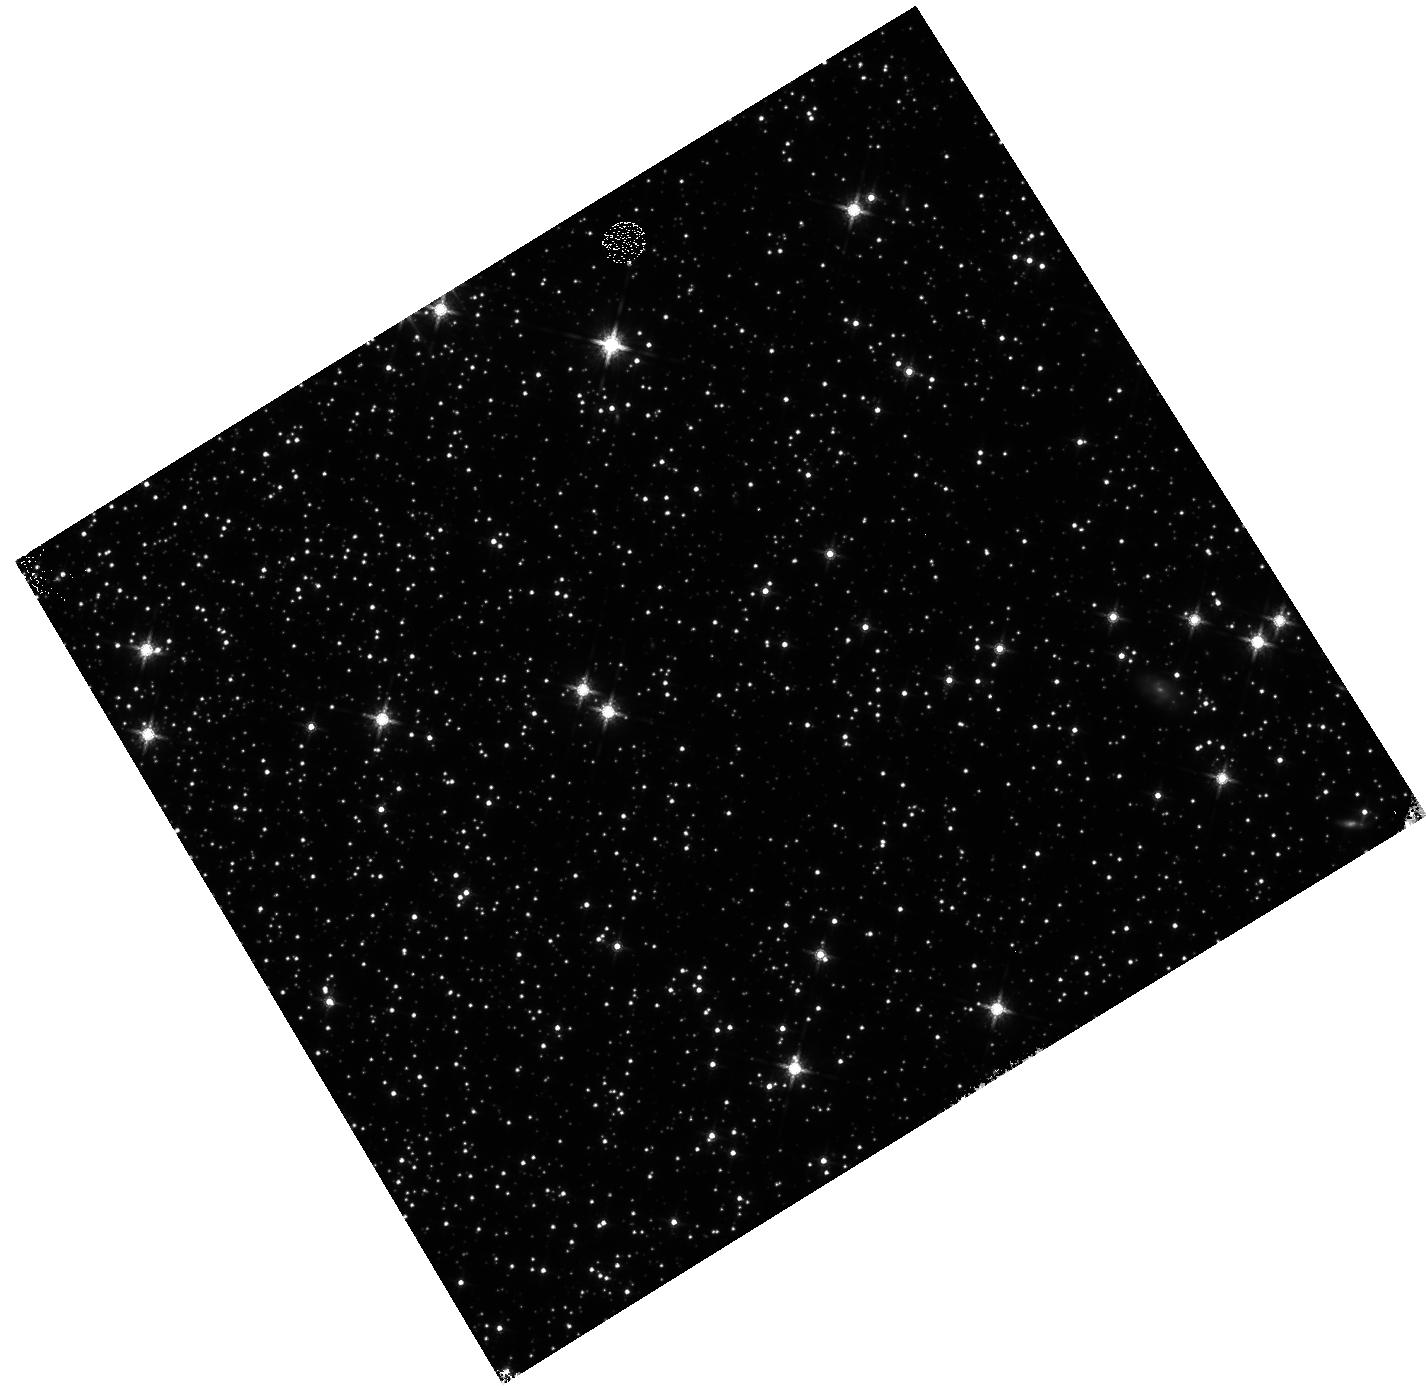
Target: 47TUC. Instrument: WFC3/IR. Filter: F160W. Exposure: 9 min. Observation ID: hst_12352_23_wfc3_ir_f160w_ibmg23

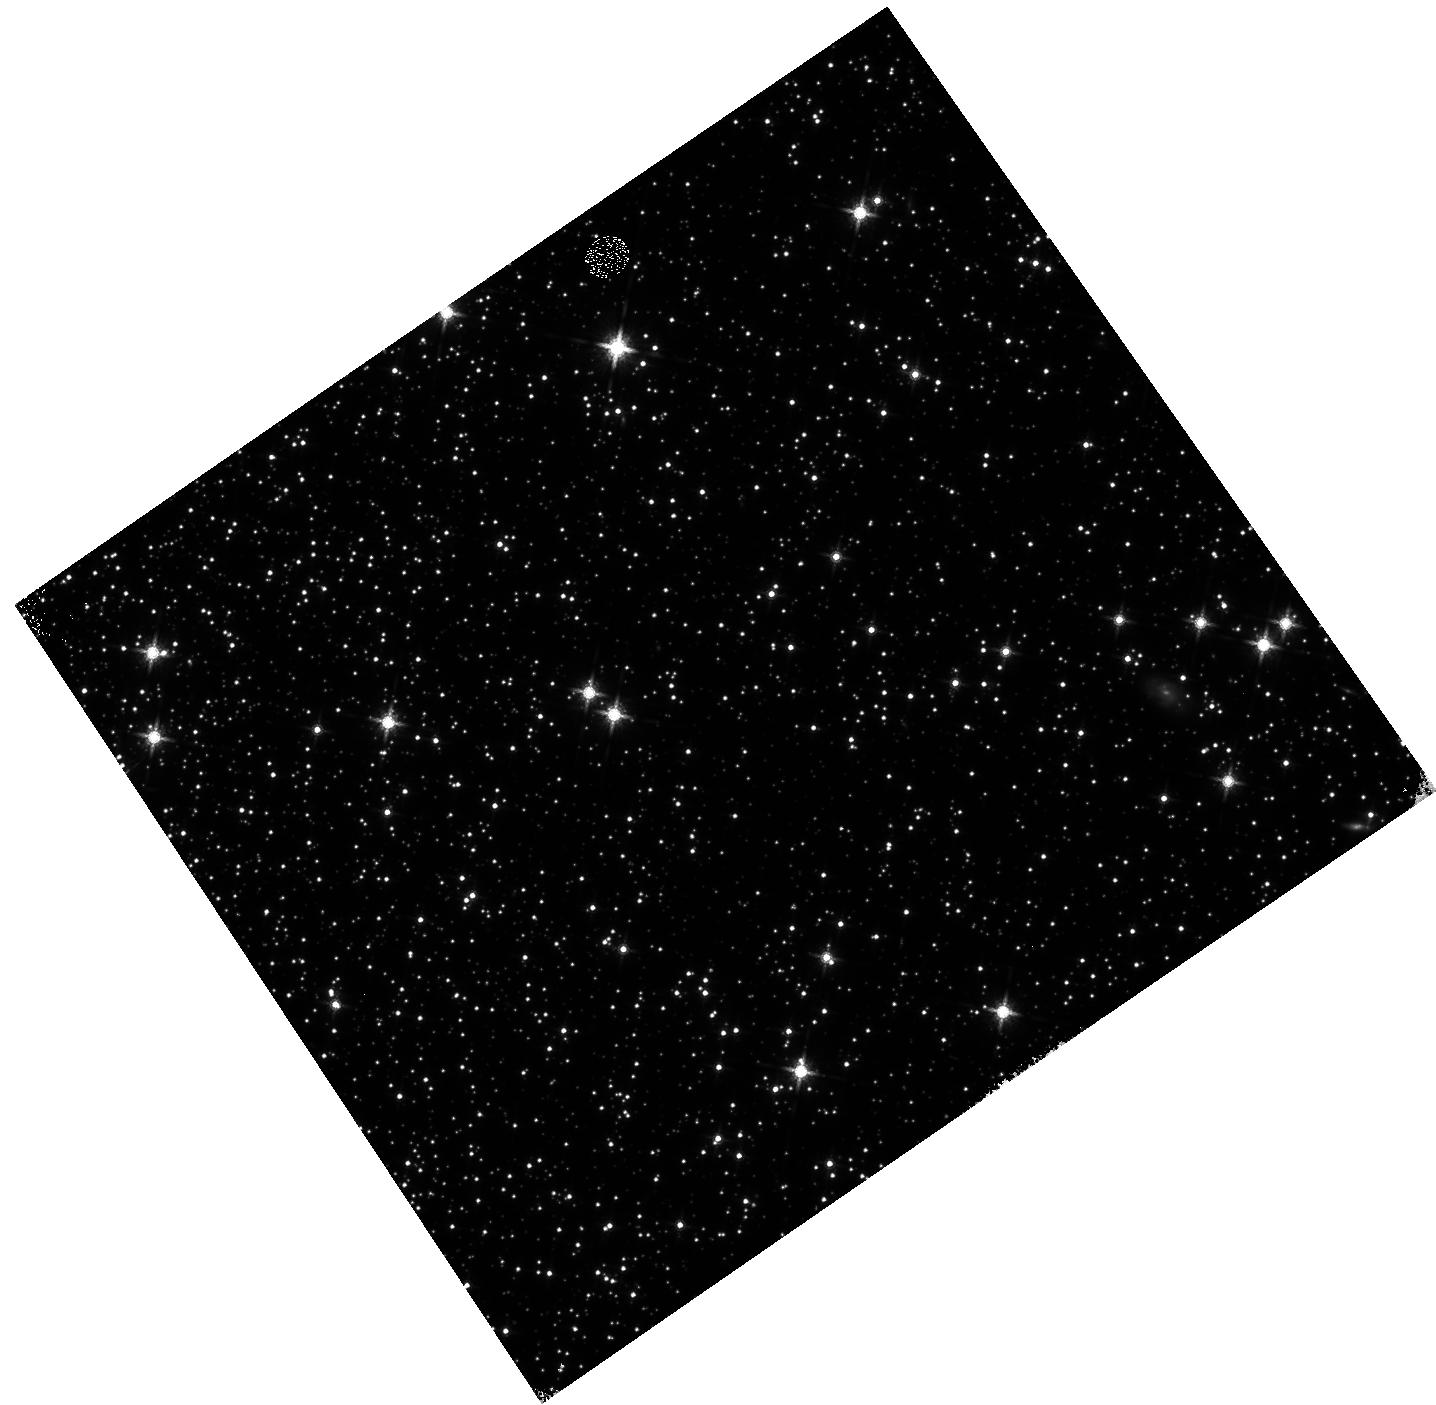
Target: 47TUC. Instrument: WFC3/IR. Filter: F160W. Exposure: 9 min. Observation ID: hst_12352_24_wfc3_ir_f160w_ibmg24

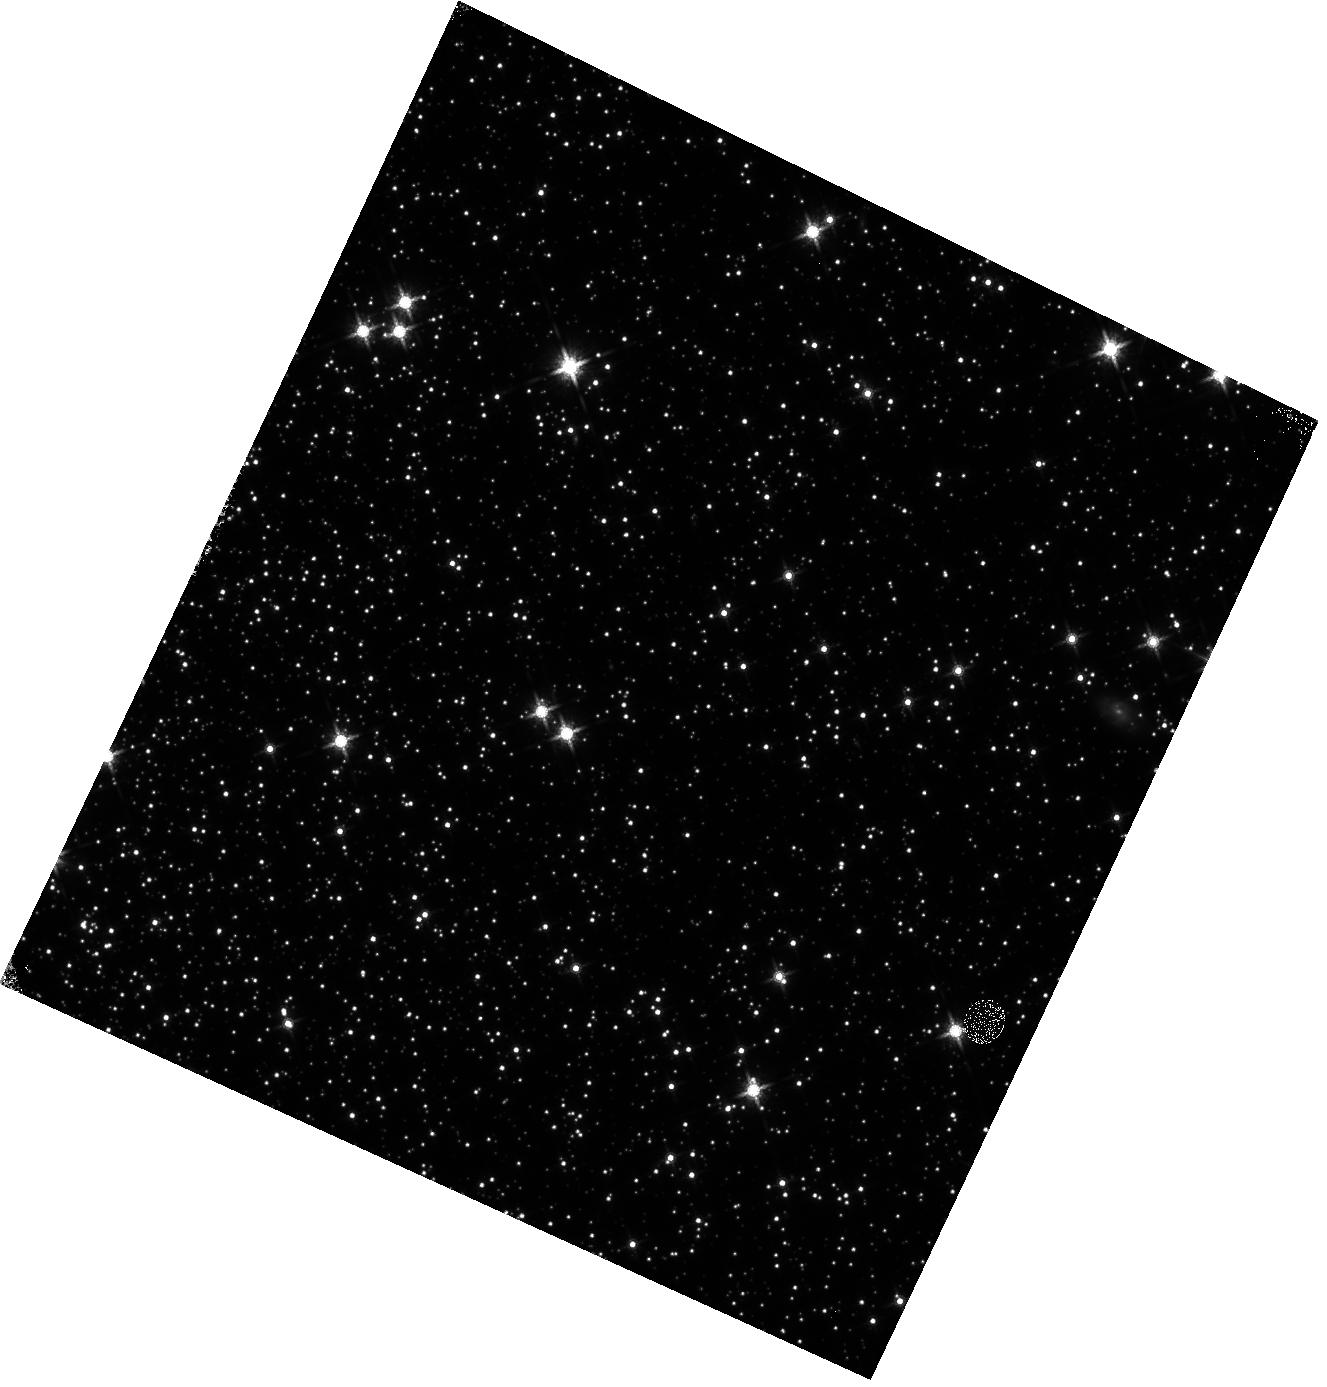
Target: 47TUC. Instrument: WFC3/IR. Filter: F160W. Exposure: 9 min. Observation ID: hst_12352_21_wfc3_ir_f160w_ibmg21

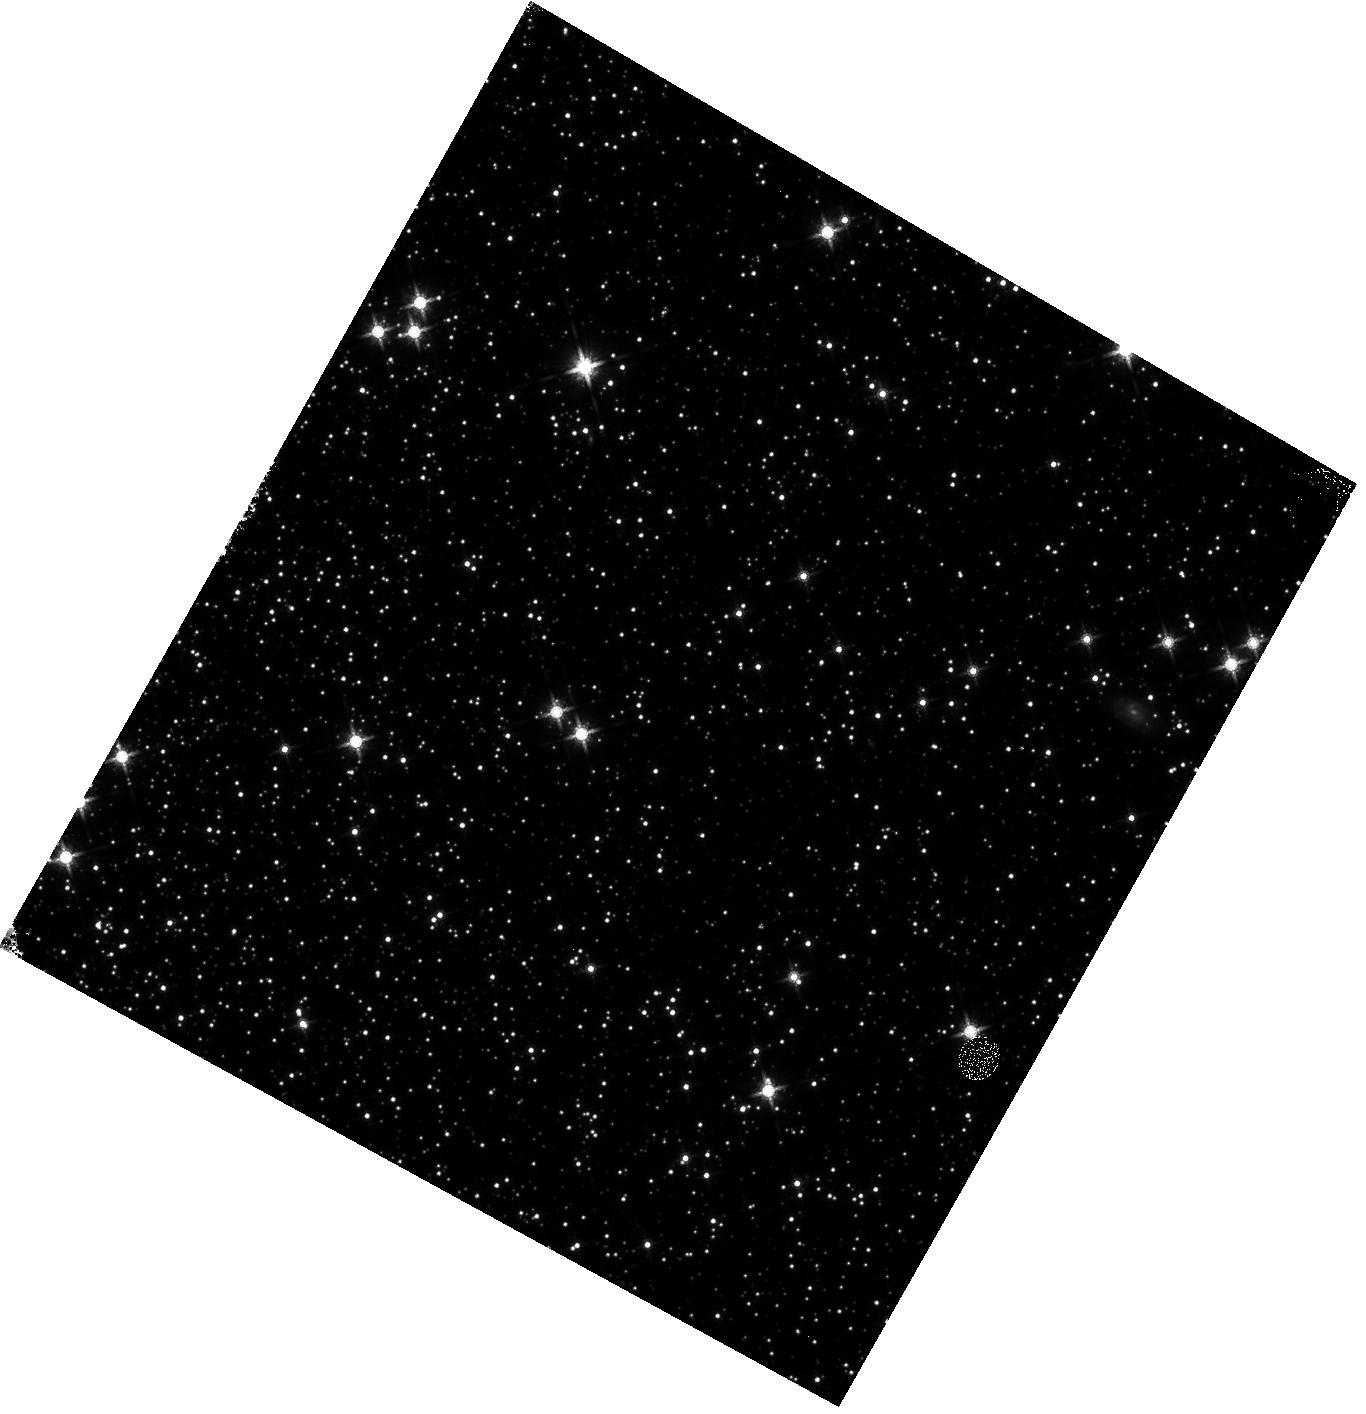
Target: 47TUC. Instrument: WFC3/IR. Filter: F160W. Exposure: 11 min. Observation ID: hst_12352_22_wfc3_ir_f160w_ibmg22

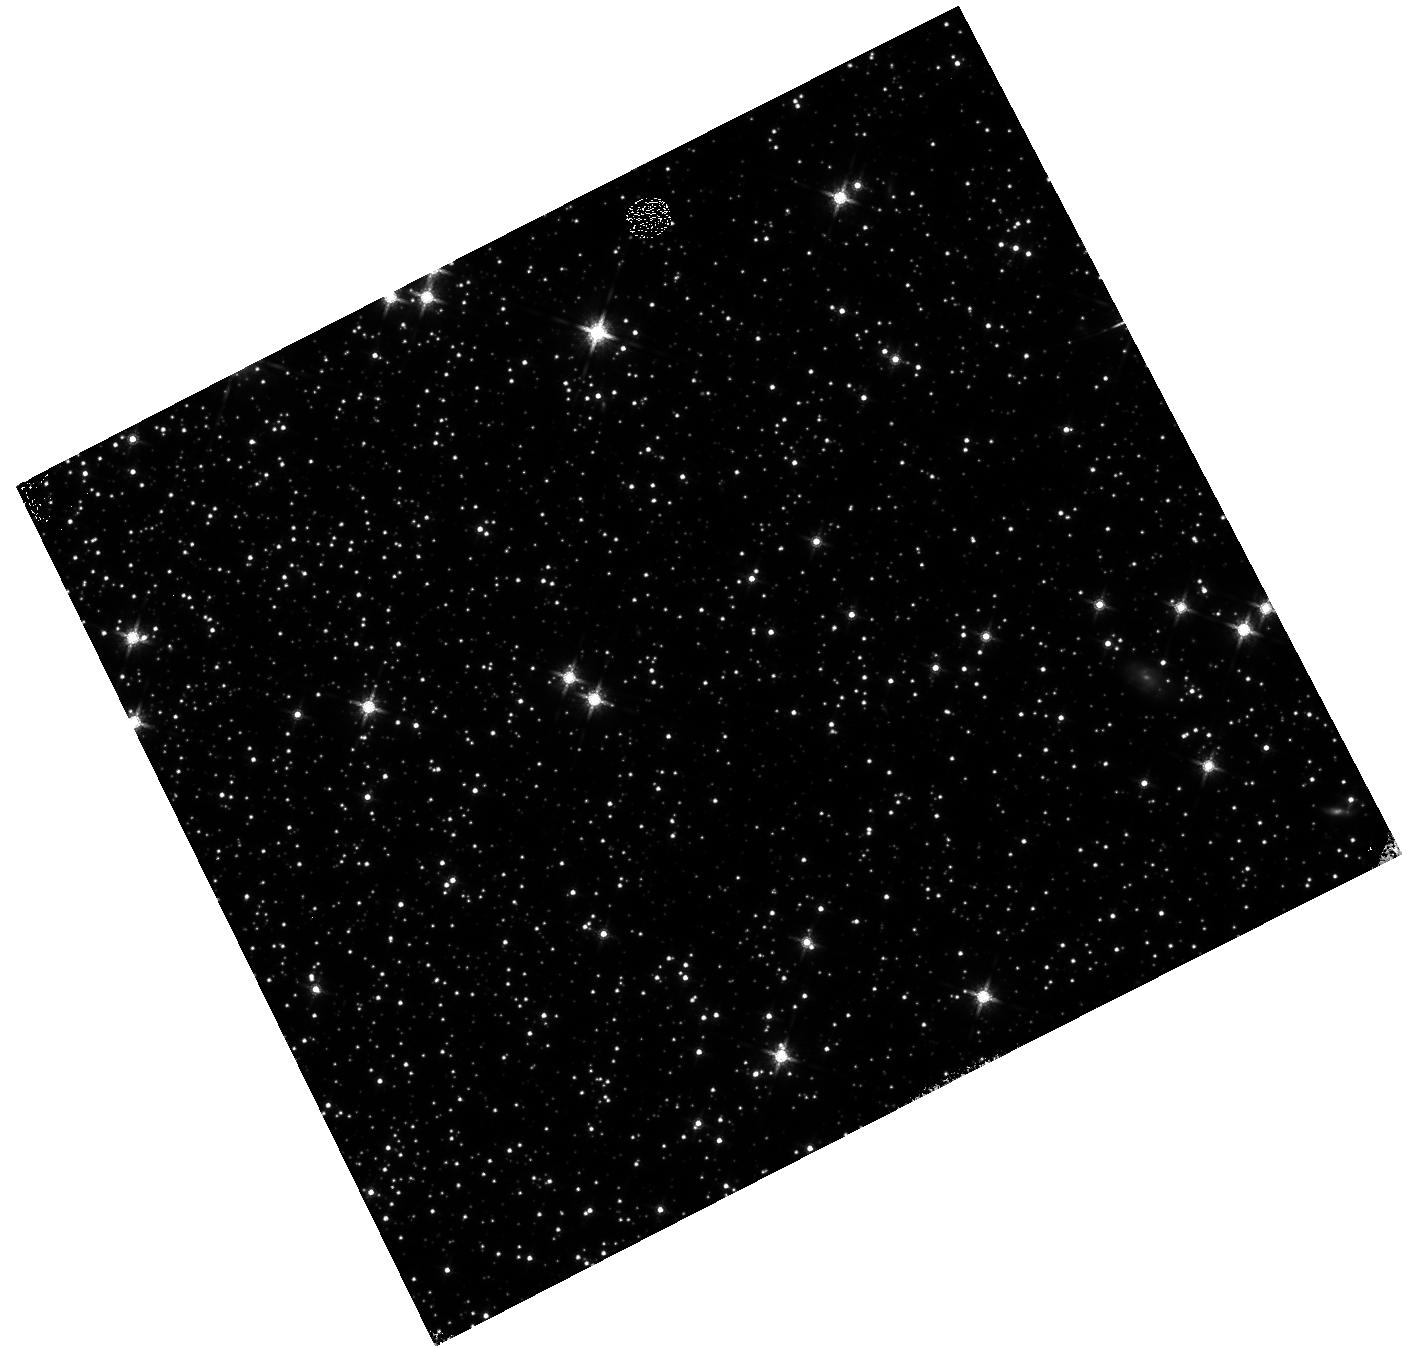
Target: 47TUC. Instrument: WFC3/IR. Filter: F160W. Exposure: 11 min. Observation ID: hst_12352_25_wfc3_ir_f160w_ibmg25

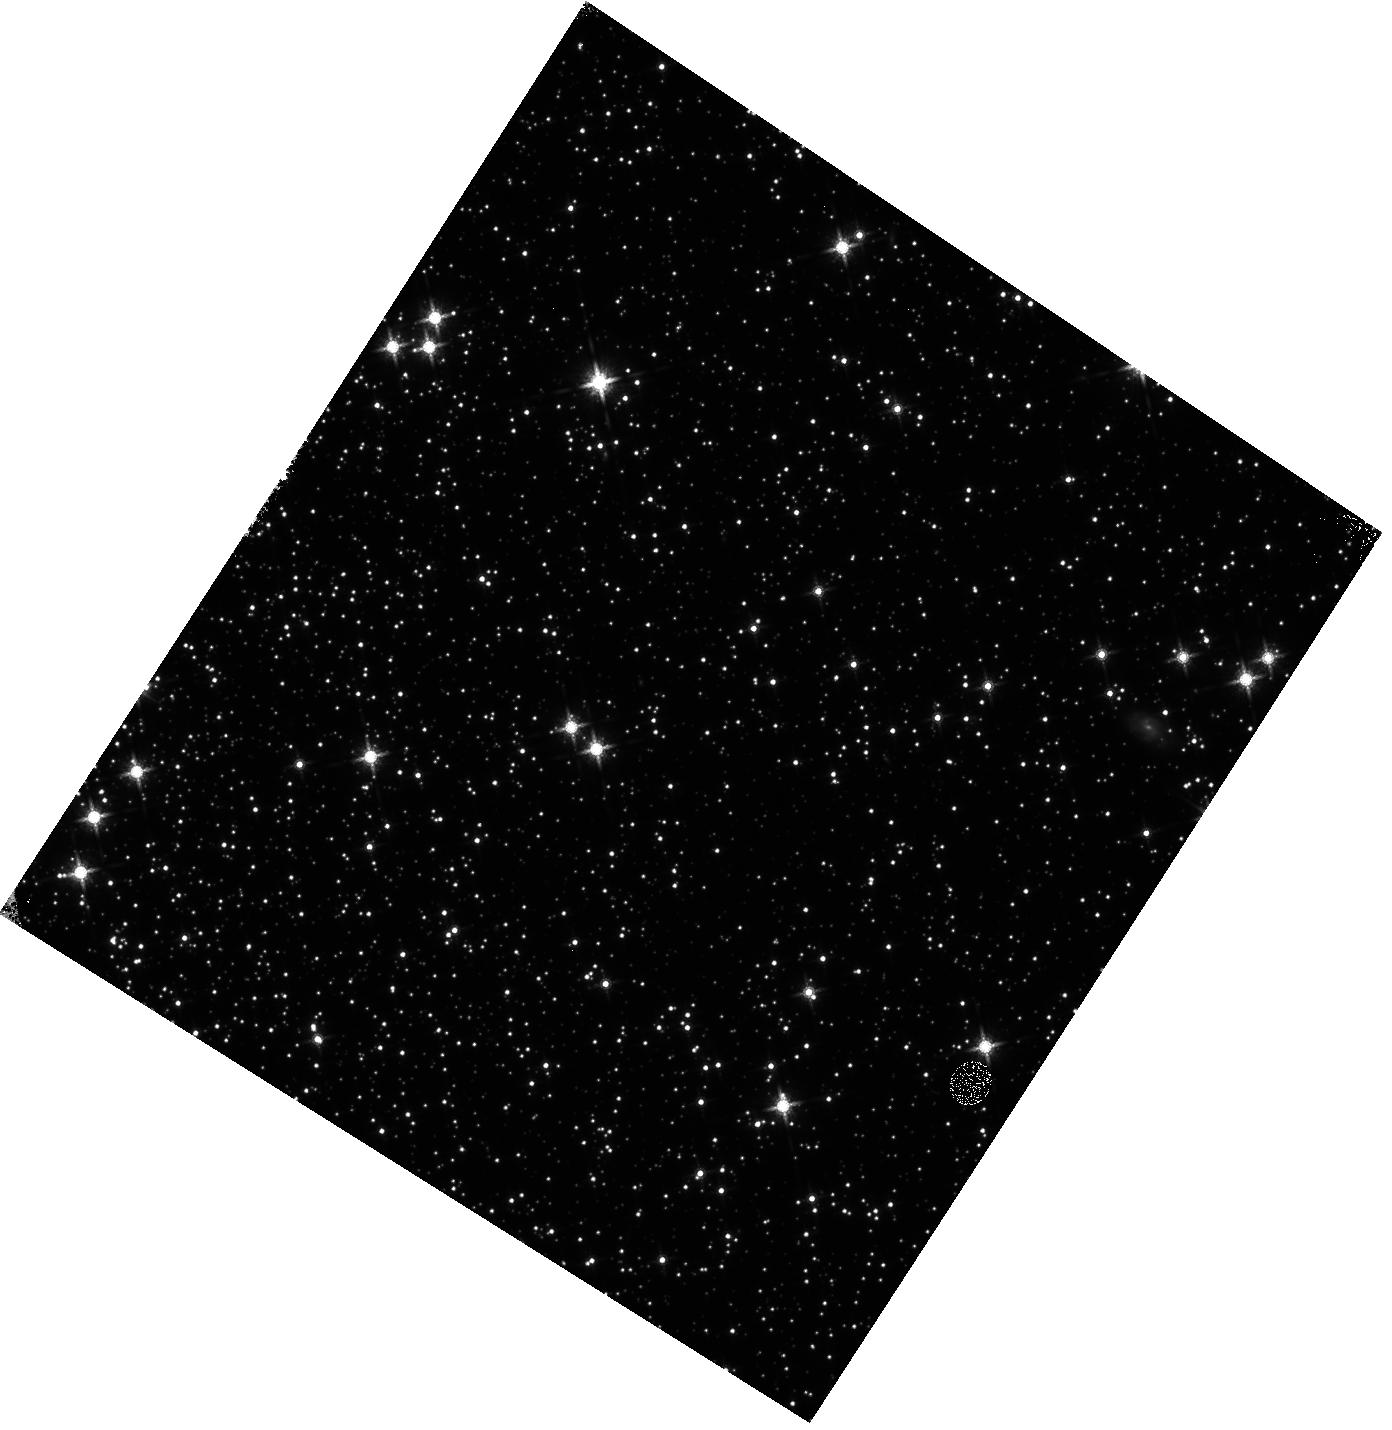
Target: 47TUC. Instrument: WFC3/IR. Filter: F160W. Exposure: 9 min. Observation ID: hst_12352_20_wfc3_ir_f160w_ibmg20

WFC3/IR Signal Non-linearity Monitor (PI: Hilbert, Bryan)

These observations will be used to monitor the signal non-linearity of the IR channel, as well as to update the IR channel non-linearity calibration reference file. The non-linearity behavior of each pixel in the detector will be investigated through the use of full frame and subarray flat fields, while the photometric behavior of point sources will be studied using observations of 47 Tuc.